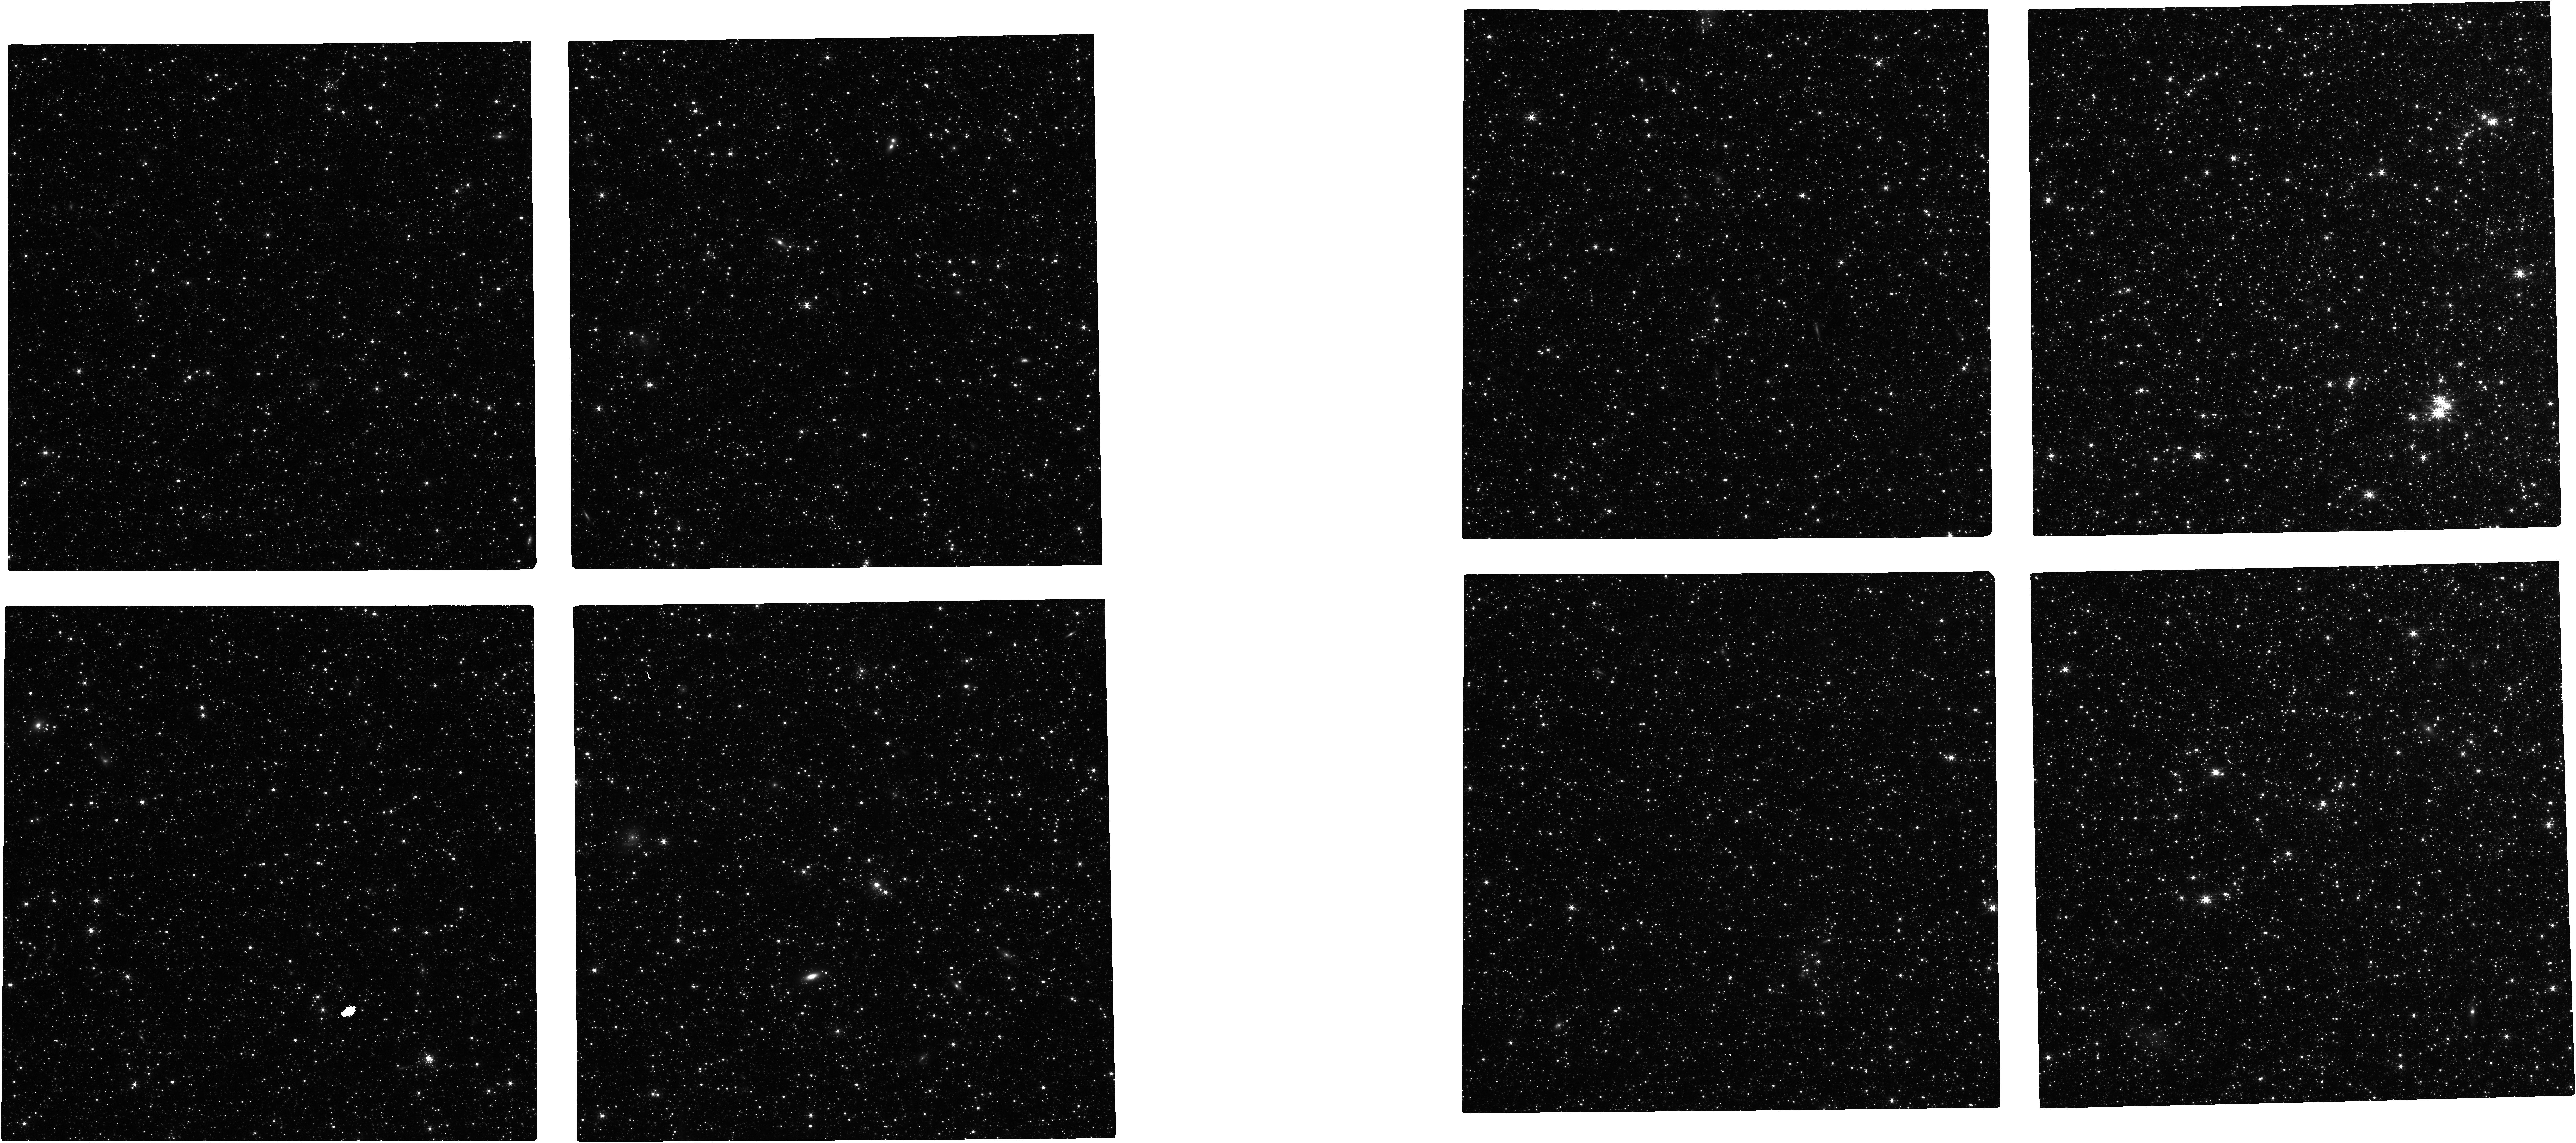
Target: TRIANGULUM-OUTER
Instrument: NIRCAM
Filter: F200W
Exposure: 14 min
Observation ID: jw03322-o007_t004_nircam_clear-f200w

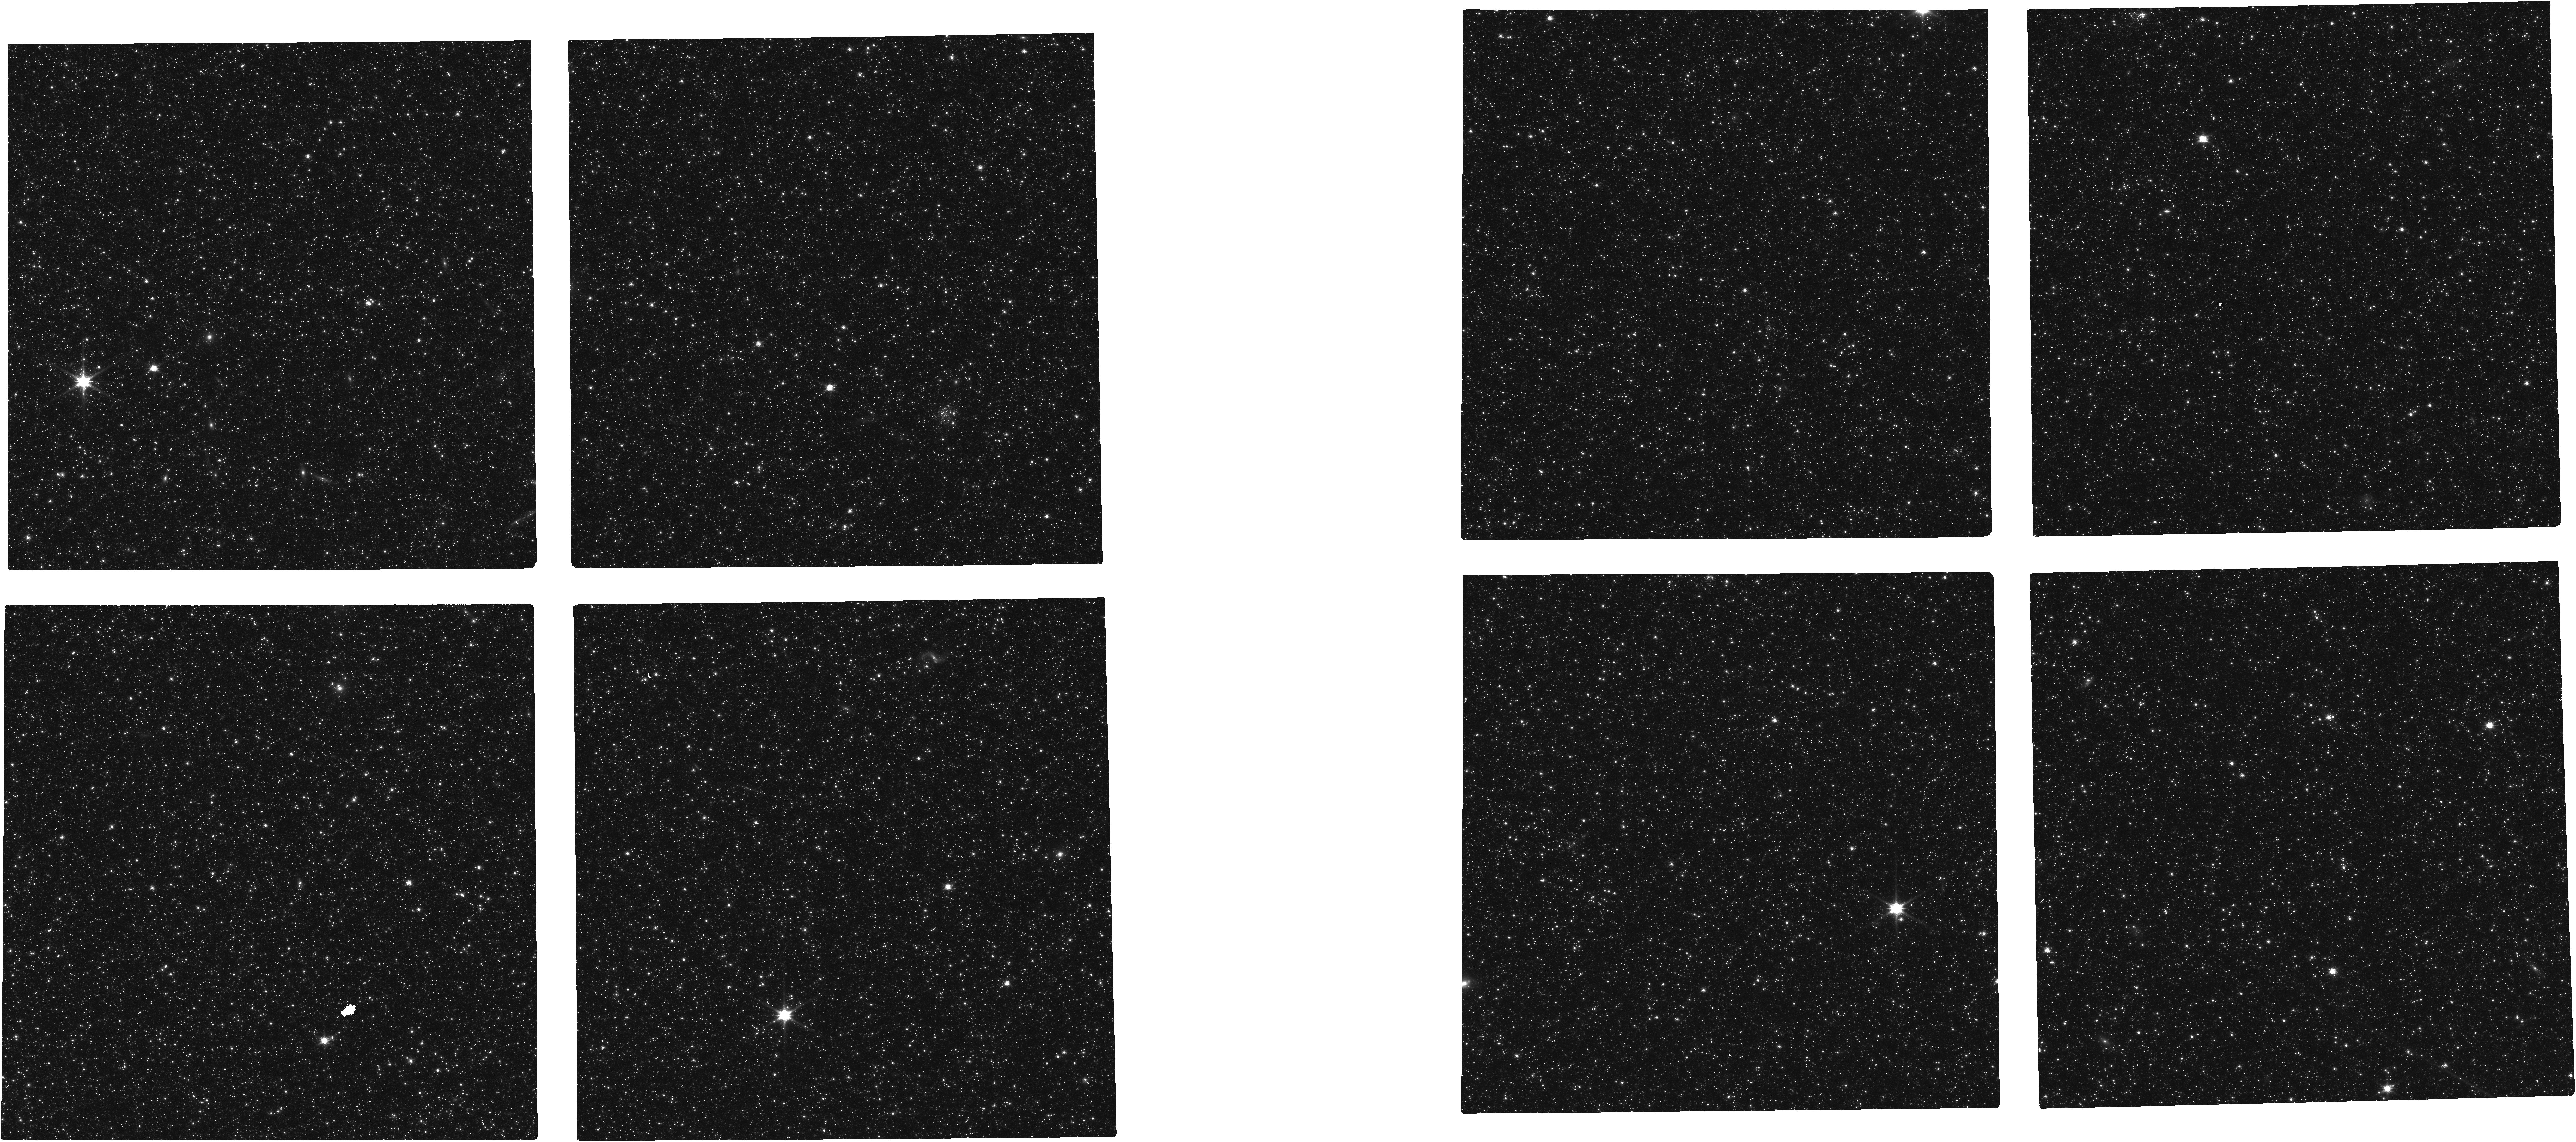
Target: ANDROMEDA-OUTER
Instrument: NIRCAM
Filter: F090W
Exposure: 1.8 h
Observation ID: jw03322-o003_t001_nircam_clear-f090w

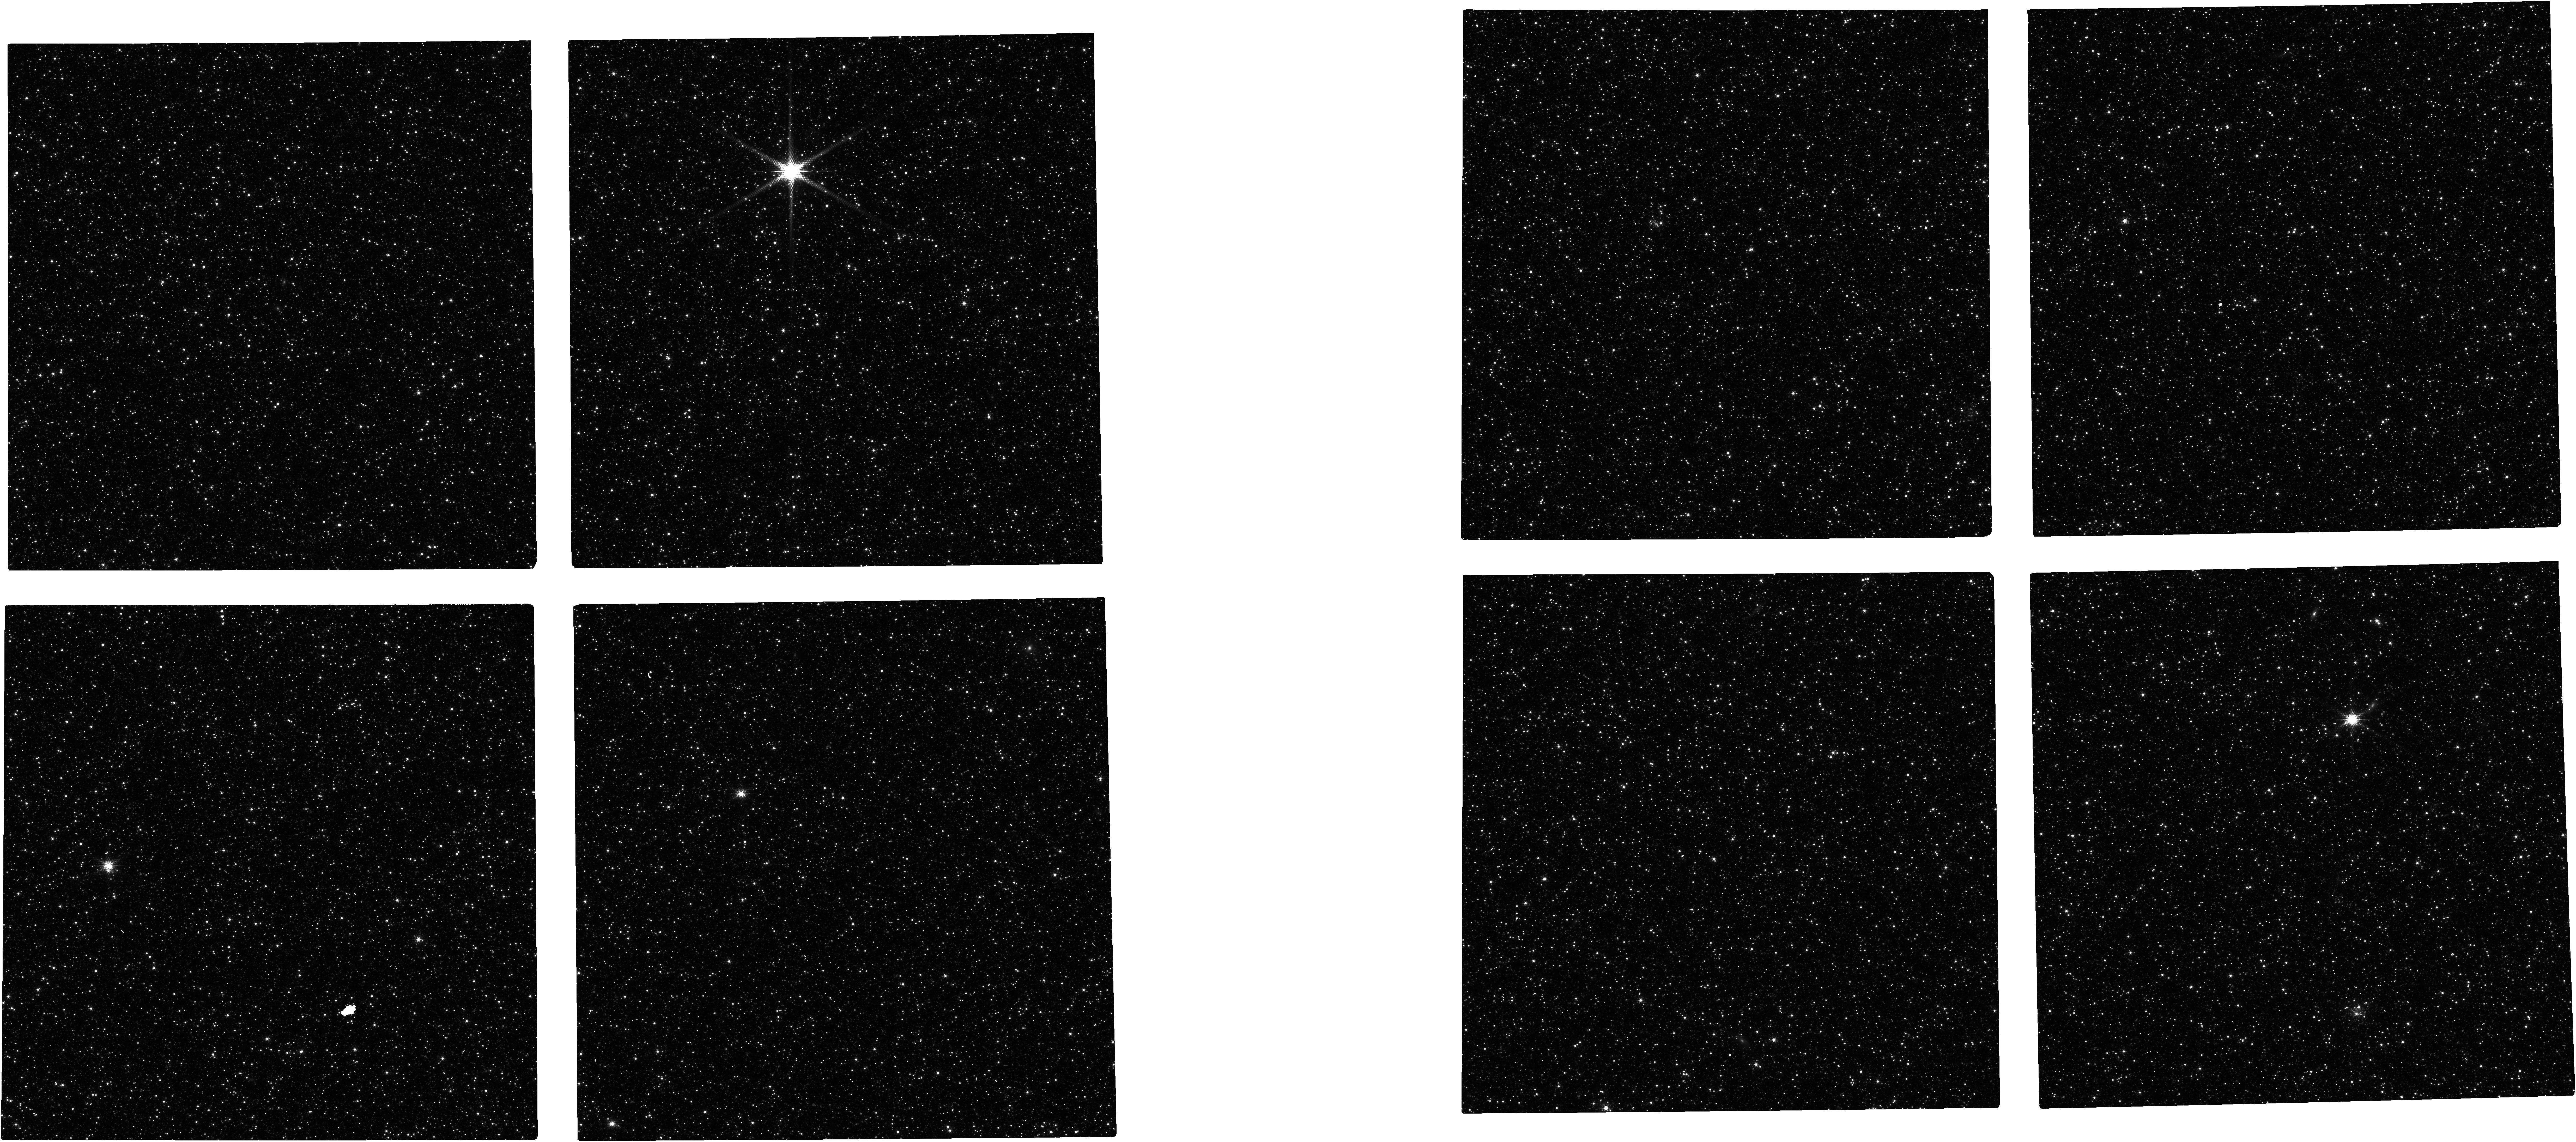
Target: ANDROMEDA-INNER
Instrument: NIRCAM
Filter: F150W2+F162M
Exposure: 28 min
Observation ID: jw03322-o001_t002_nircam_f150w2-f162m

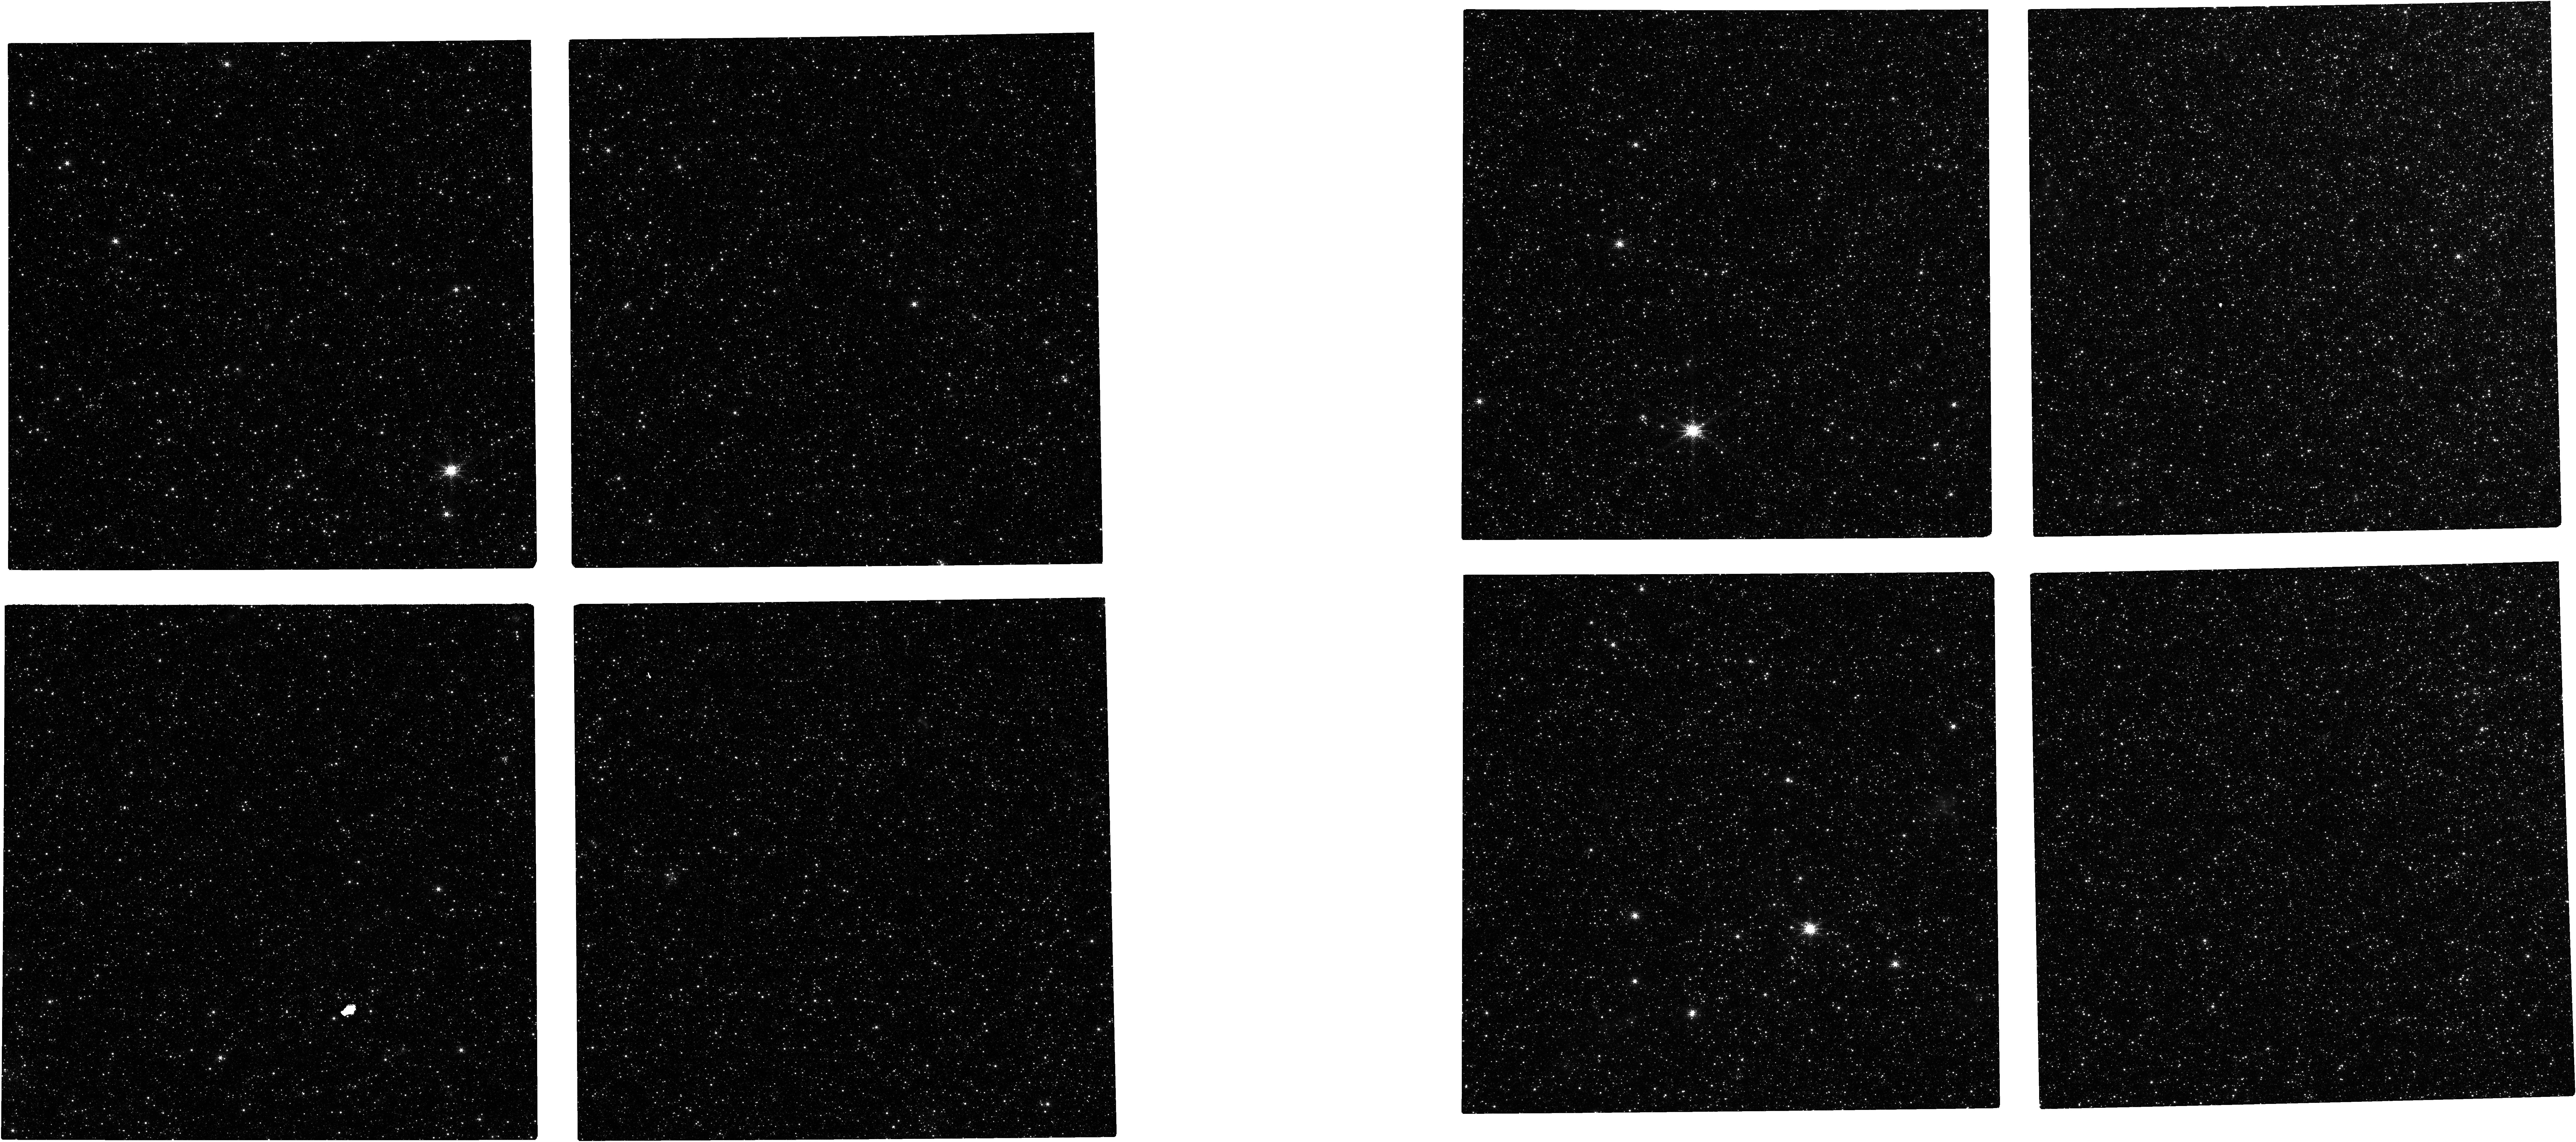
Target: TRIANGULUM-INNER
Instrument: NIRCAM
Filter: F150W2+F162M
Exposure: 28 min
Observation ID: jw03322-o005_t003_nircam_f150w2-f162m

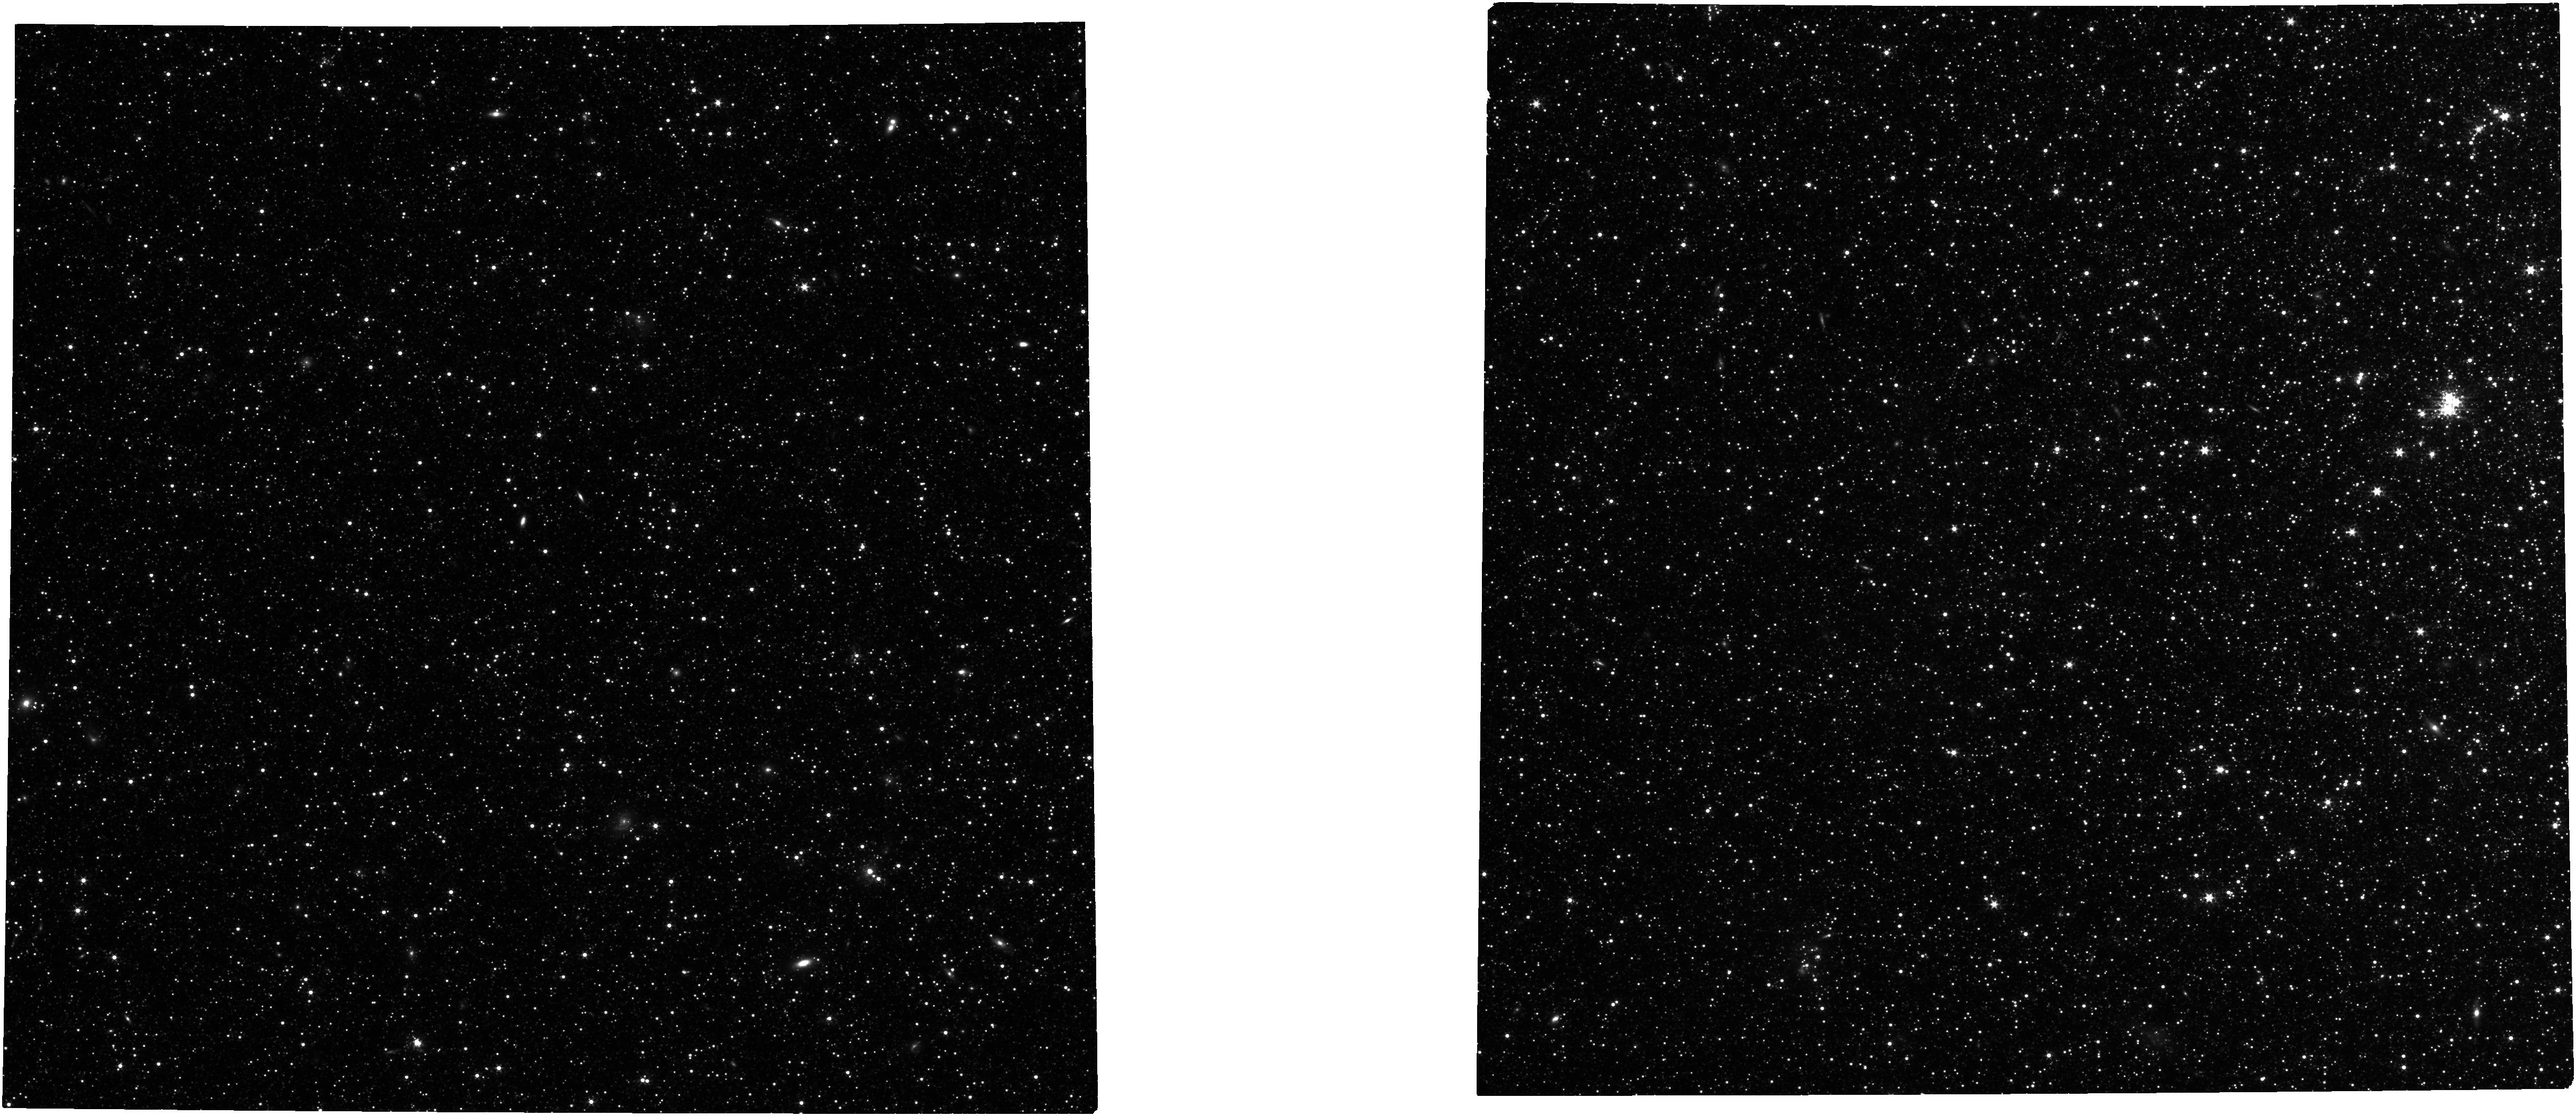
Target: TRIANGULUM-OUTER
Instrument: NIRCAM
Filter: F300M
Exposure: 28 min
Observation ID: jw03322-o007_t004_nircam_clear-f300m

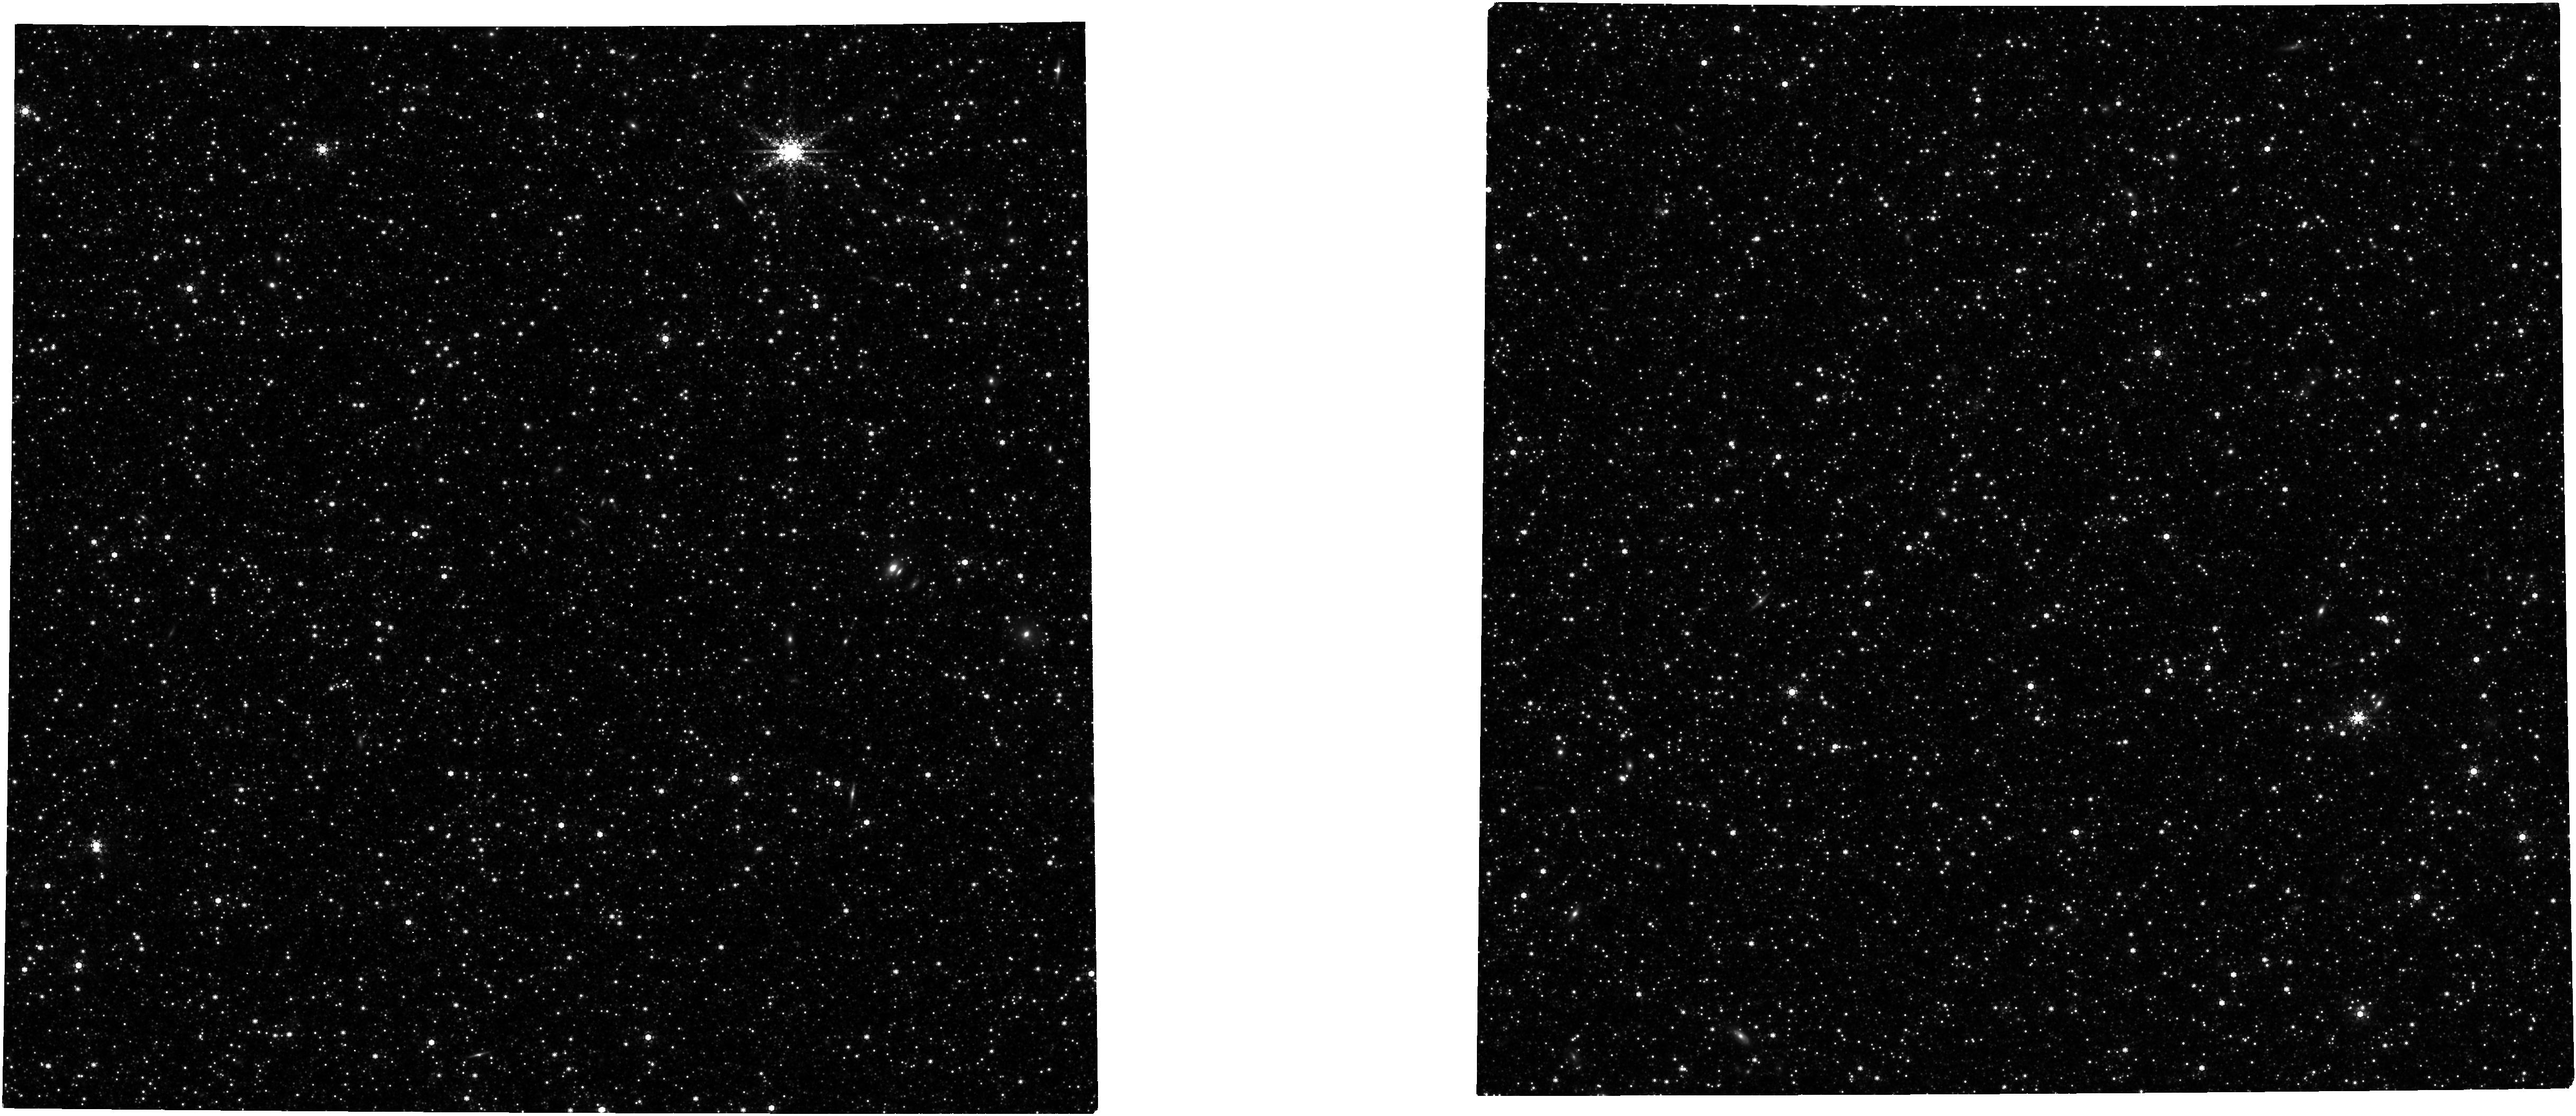
Target: ANDROMEDA-INNER
Instrument: NIRCAM
Filter: F460M
Exposure: 1.8 h
Observation ID: jw03322-o001_t002_nircam_clear-f460m

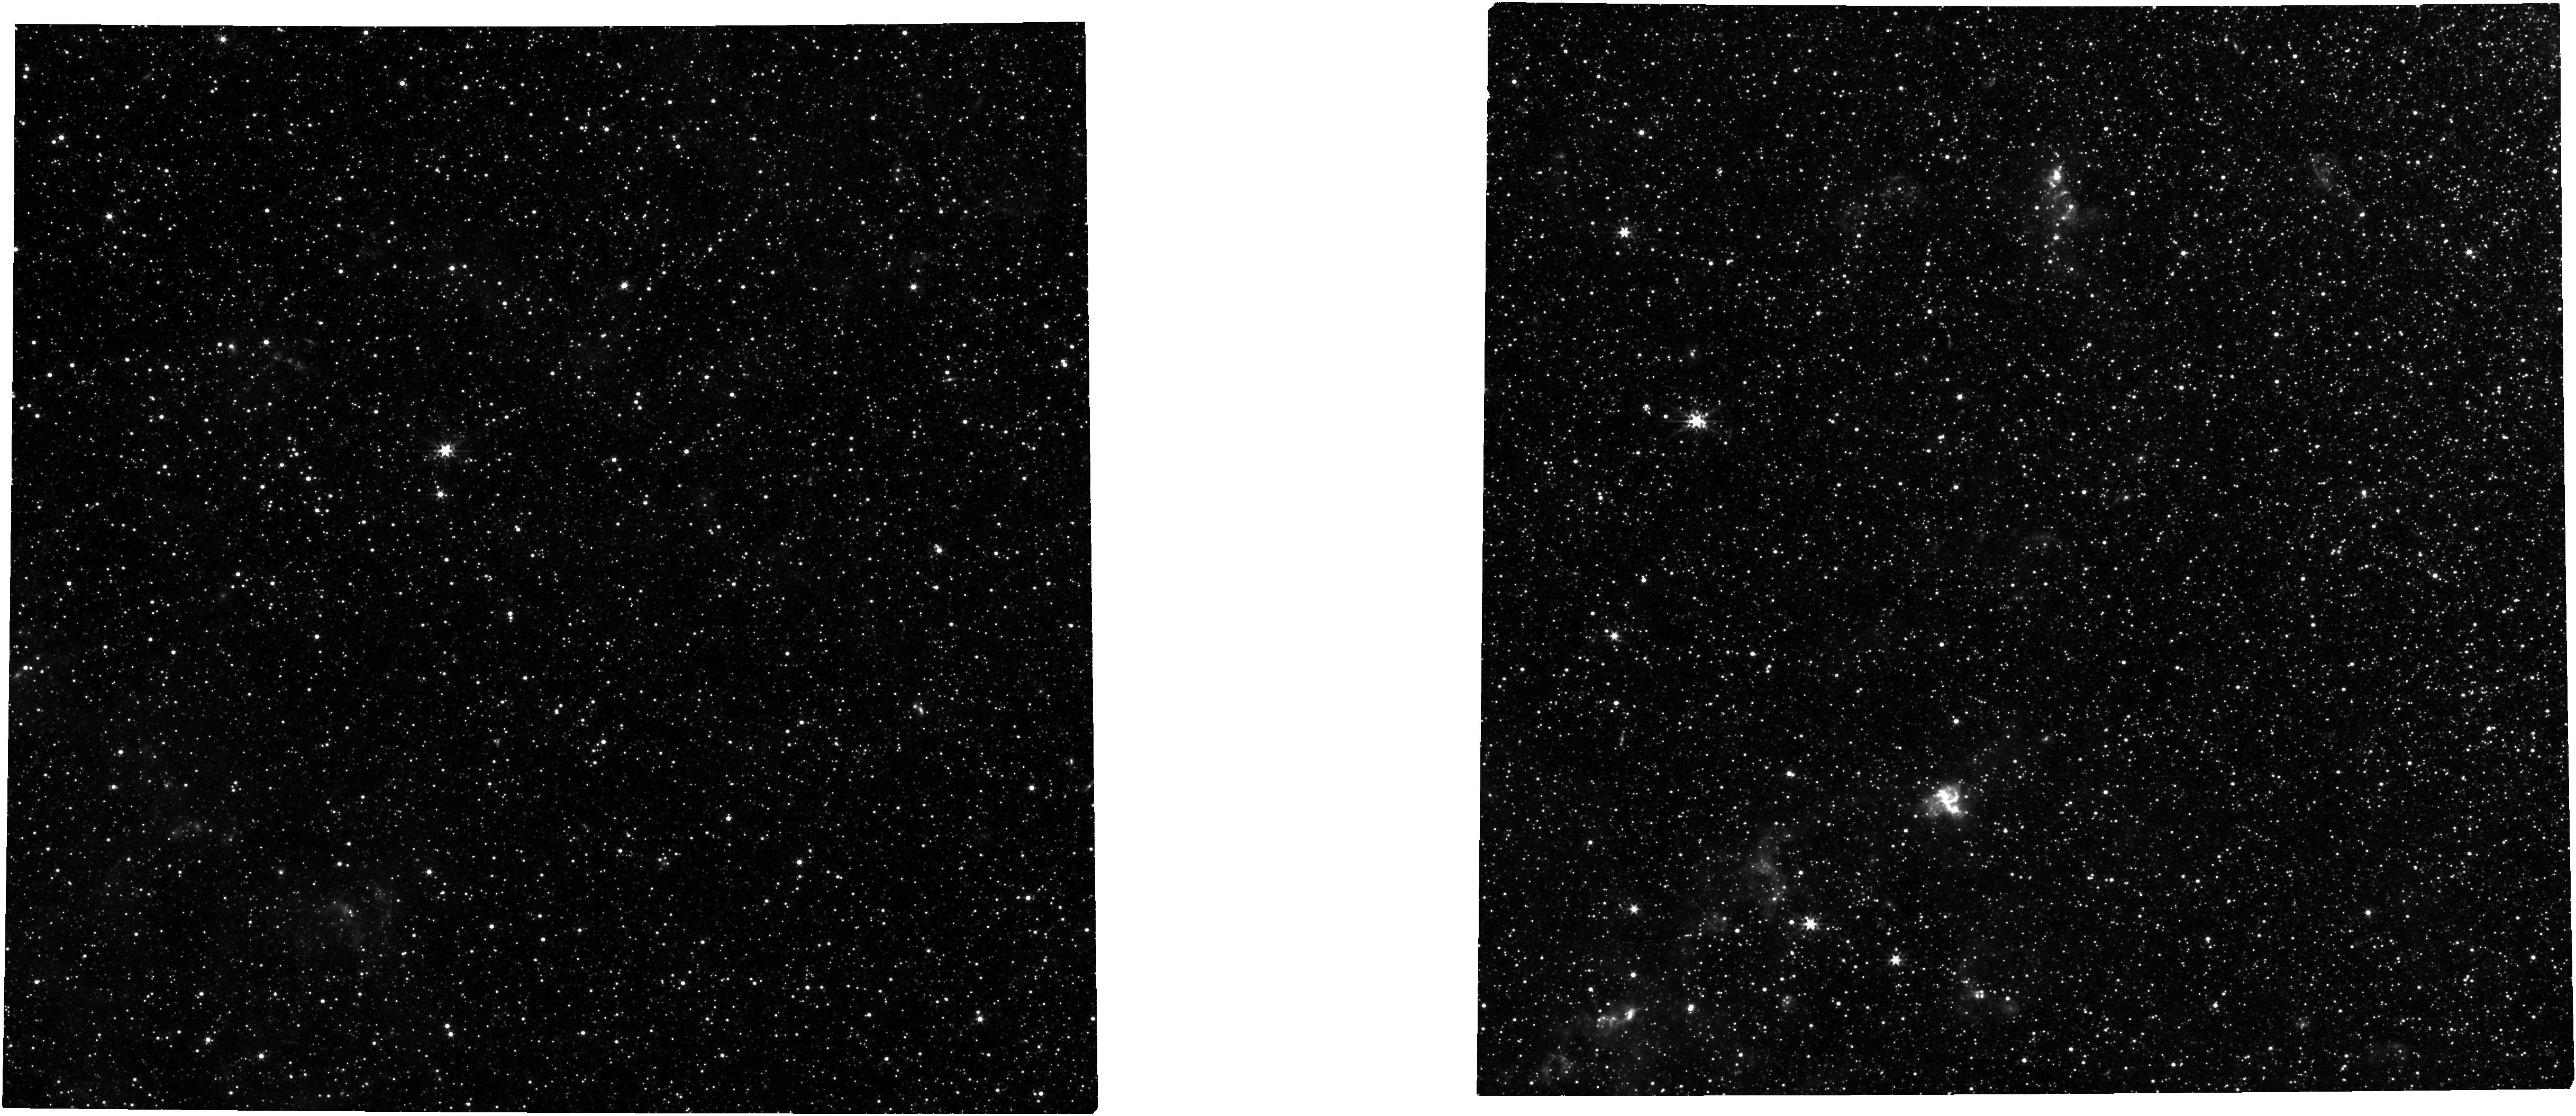
Target: TRIANGULUM-INNER
Instrument: NIRCAM
Filter: F356W
Exposure: 14 min
Observation ID: jw03322-o005_t003_nircam_clear-f356w

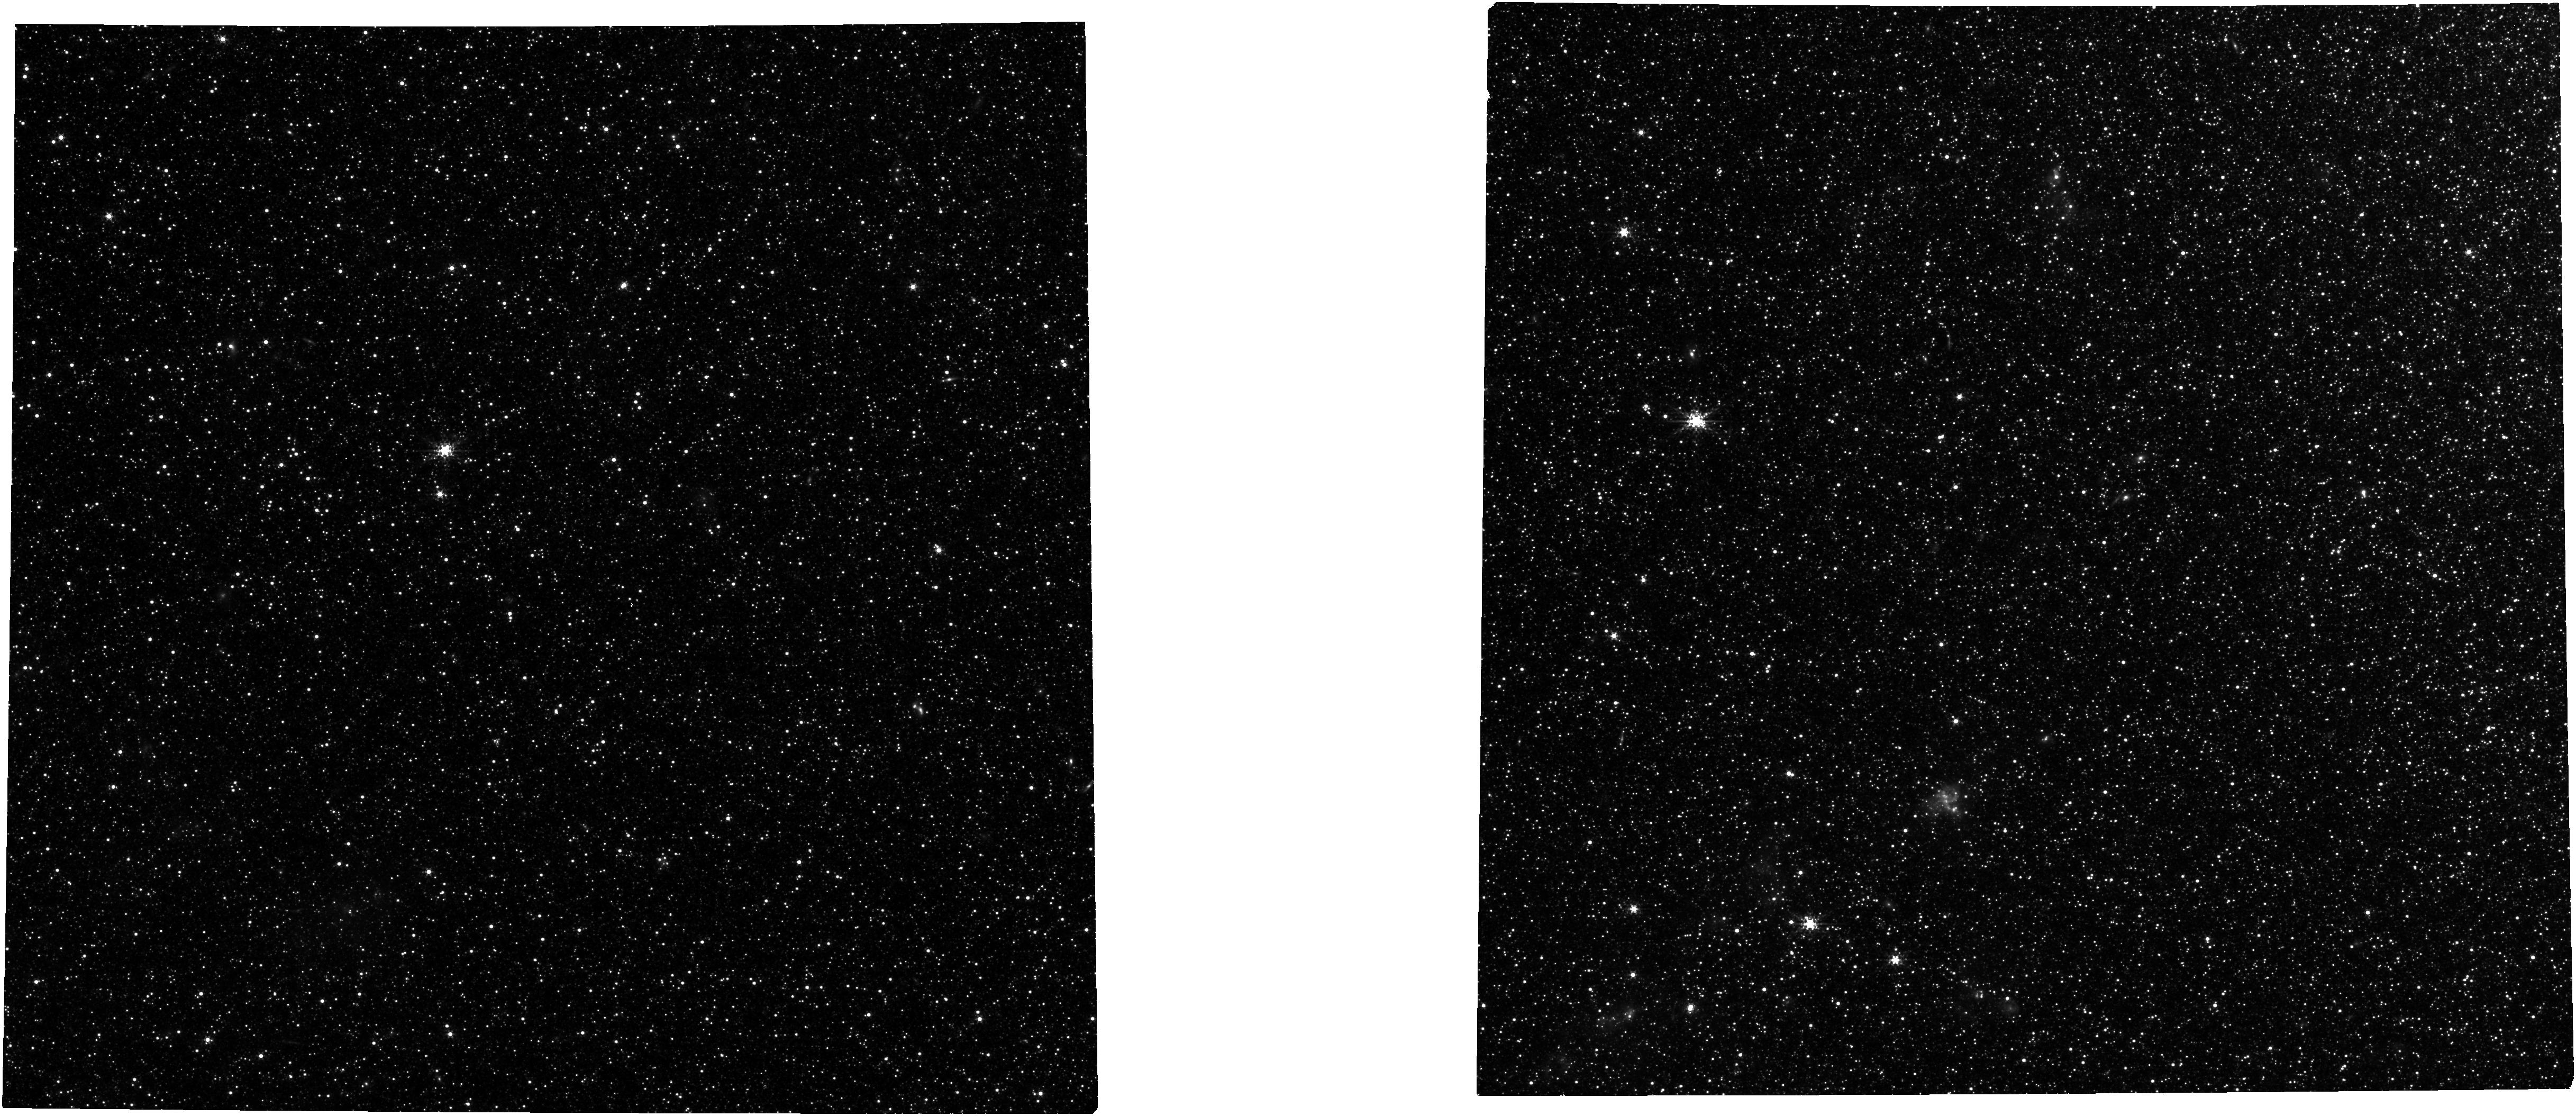
Target: TRIANGULUM-INNER
Instrument: NIRCAM
Filter: F300M
Exposure: 28 min
Observation ID: jw03322-o005_t003_nircam_clear-f300m

Determination of the Star-by-Star Elemental Abundance Trends in Nearby Galaxies: Are the Disks Bimodal? (PI: Nataf, David Moise)

The evolution of chemical abundances is driven by the nature of stellar populations and gas mixing processes. Abundances of elements therefore are primary tests of models of galaxy evolution and the operation of the baryon cycle. Cosmic chemical elements fall into two main groups, alpha elements formed rapidly in core collapse supernovae and the Fe-peak group, primarily from more slowly evolving populations of type I supernovae. We propose to use the unique capabilities of JWST to measure [Fe/H] and [Alpha/Fe] ratios in millions of evolved stars in the galaxies M31 and M33, using a combination of six NIRCam filters. In the Milky Way the origin of the bimodal [Fe/H]-[Alpha/Fe] distribution has yet to be fully described and is not observed in our dwarf satellites. Bimodal [Fe/H]-[Alpha/H] distributions are challenging to simulate in Lambda-CDM models of galaxy evolution. Models require fine tuning, and different approaches do not agree and it is essential to understand if the Galactic situation is unusual. Alpha element abundance distributions in galaxies other than the Milky Way and its satellites are too limited to reliably reveal overall [Fe/H]-[Alpha/Fe] patterns. M31 and M33 are nearby with abundant pre-existing data. They are prime targets for pilot studies to validate our JWST methodology to measure both [Fe/H] and [Alpha/Fe] for individual stars while offering a test on the commonality of bimodal [Fe/H]- [Alpha/Fe] distributions. This novel project will fundamentally advance our ability to apply chemical evolution models to nearby galaxies and thereby also frame the results from detailed Milky Way studies.